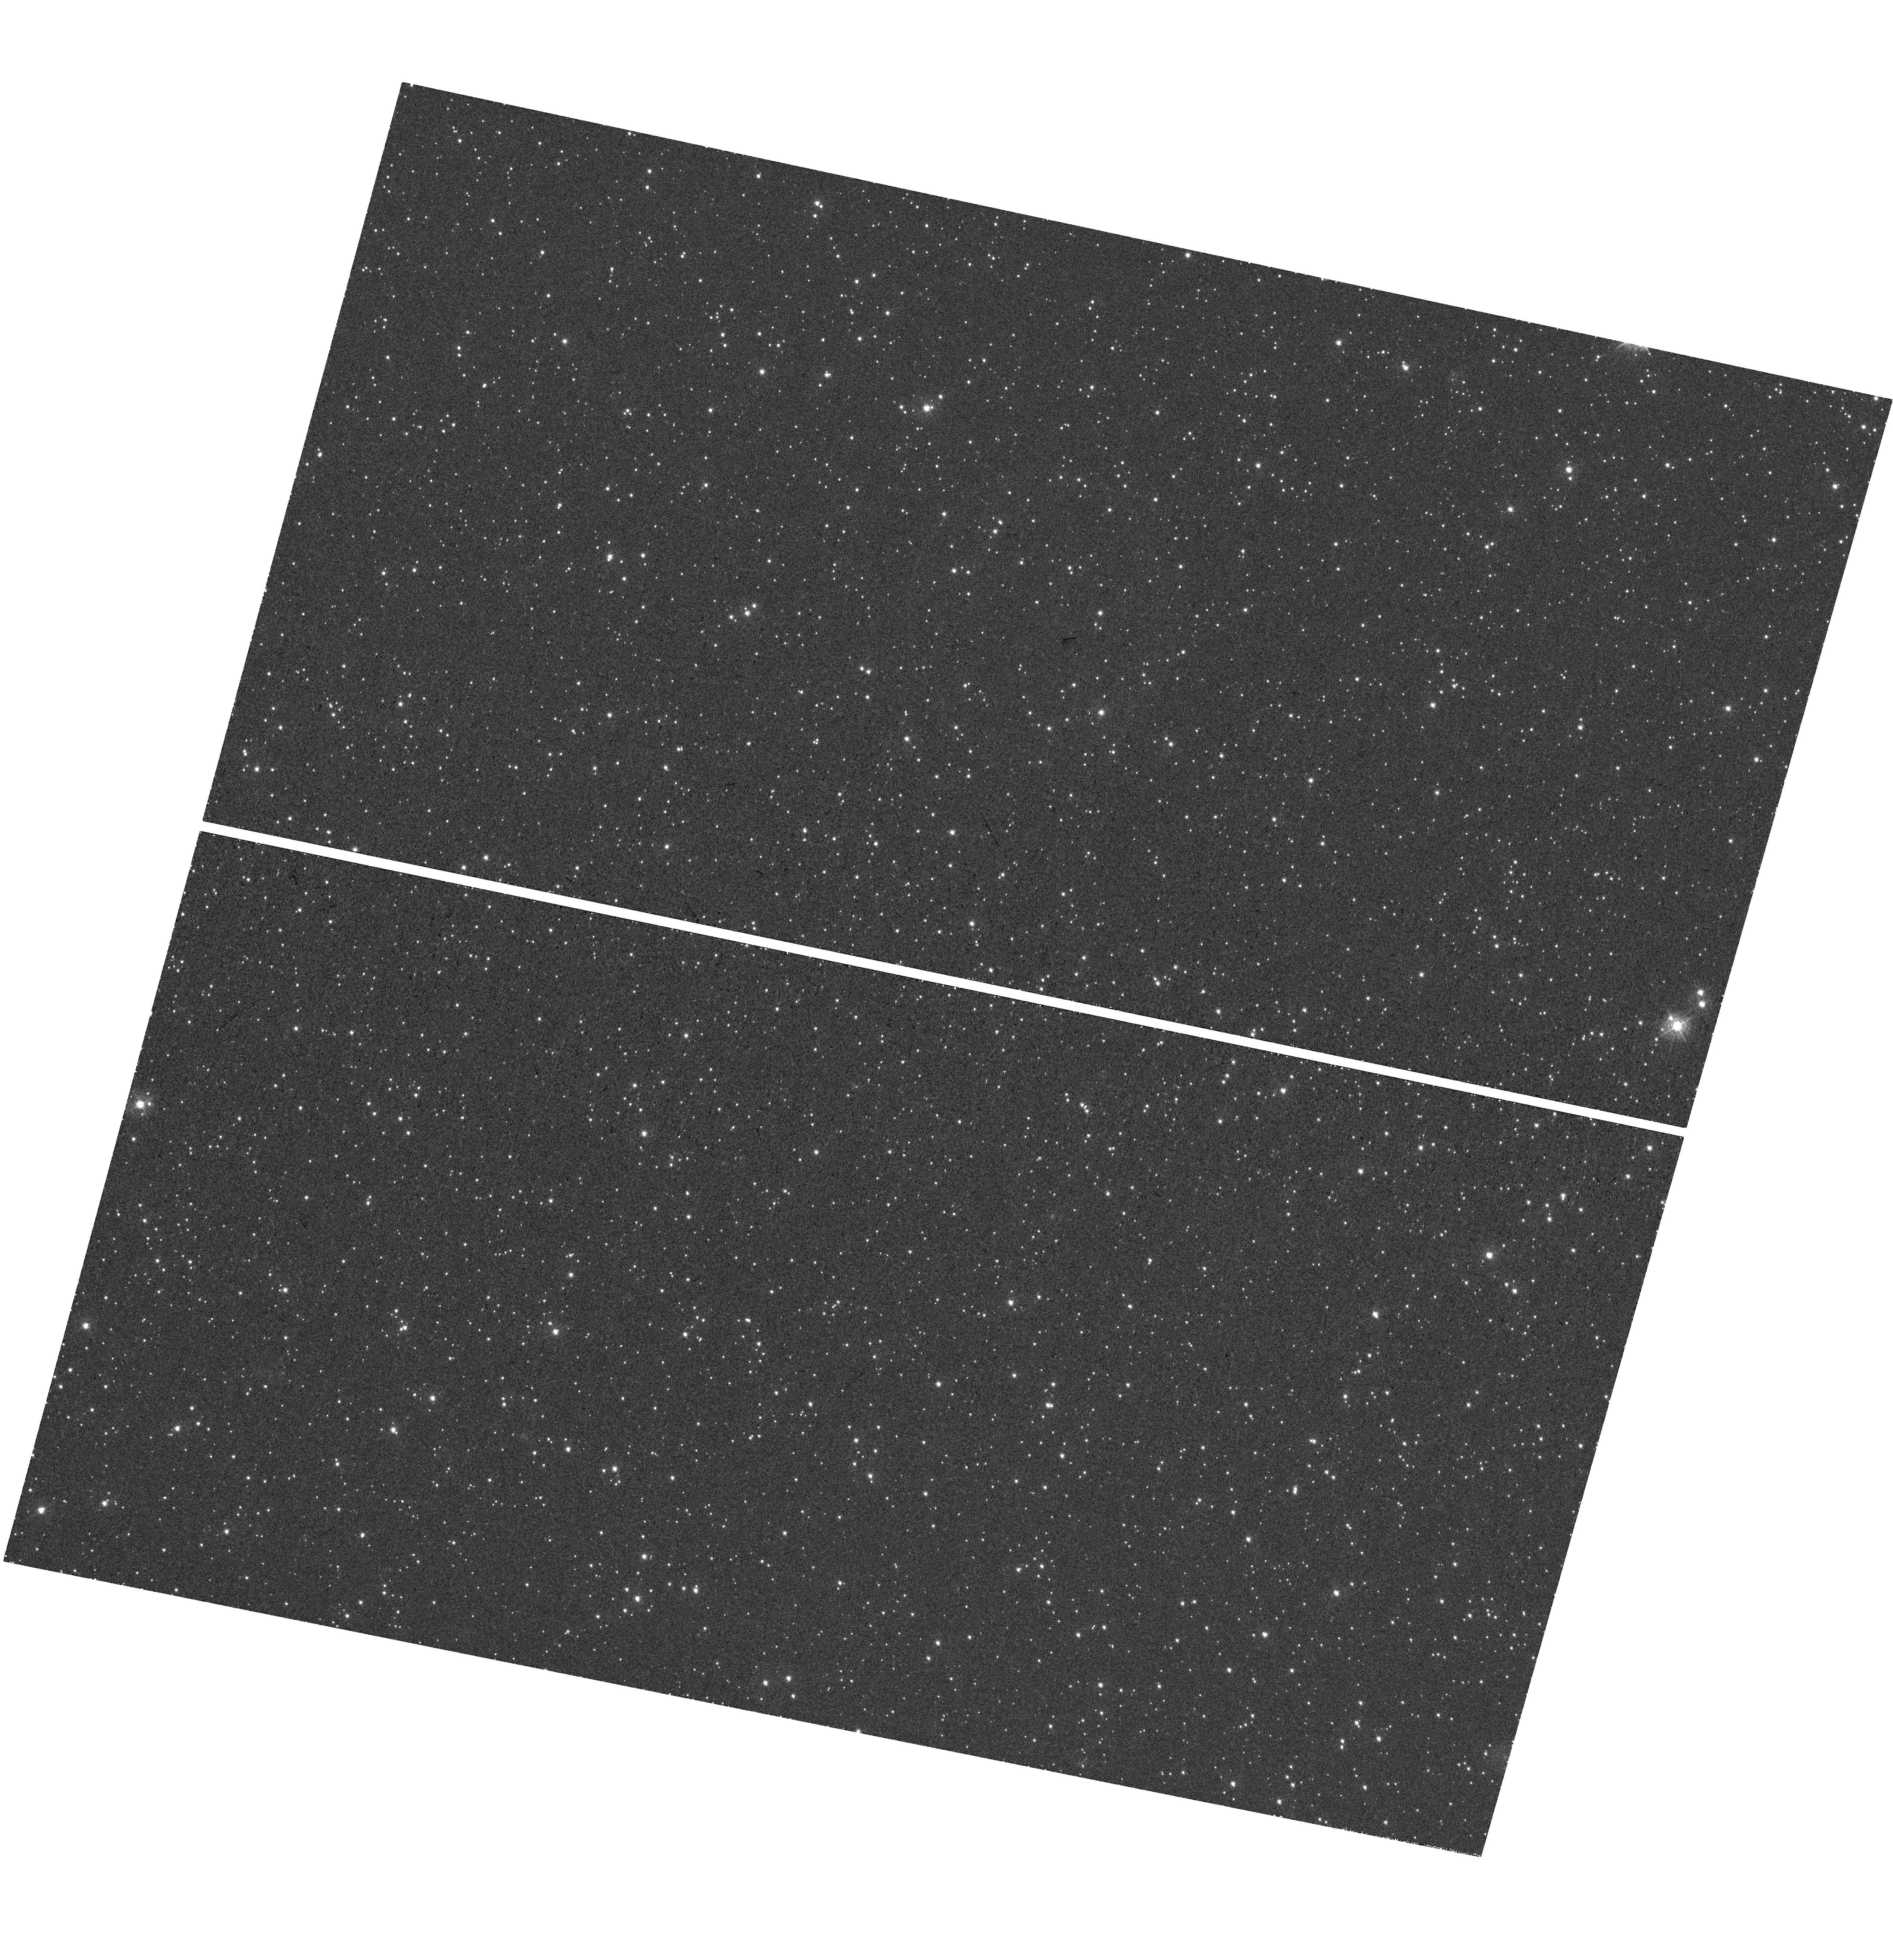
Target: SNR-0509-675. Instrument: WFC3/UVIS. Filter: F390M. Exposure: 47 min. Observation ID: hst_14800_01_wfc3_uvis_f390m_id7o01

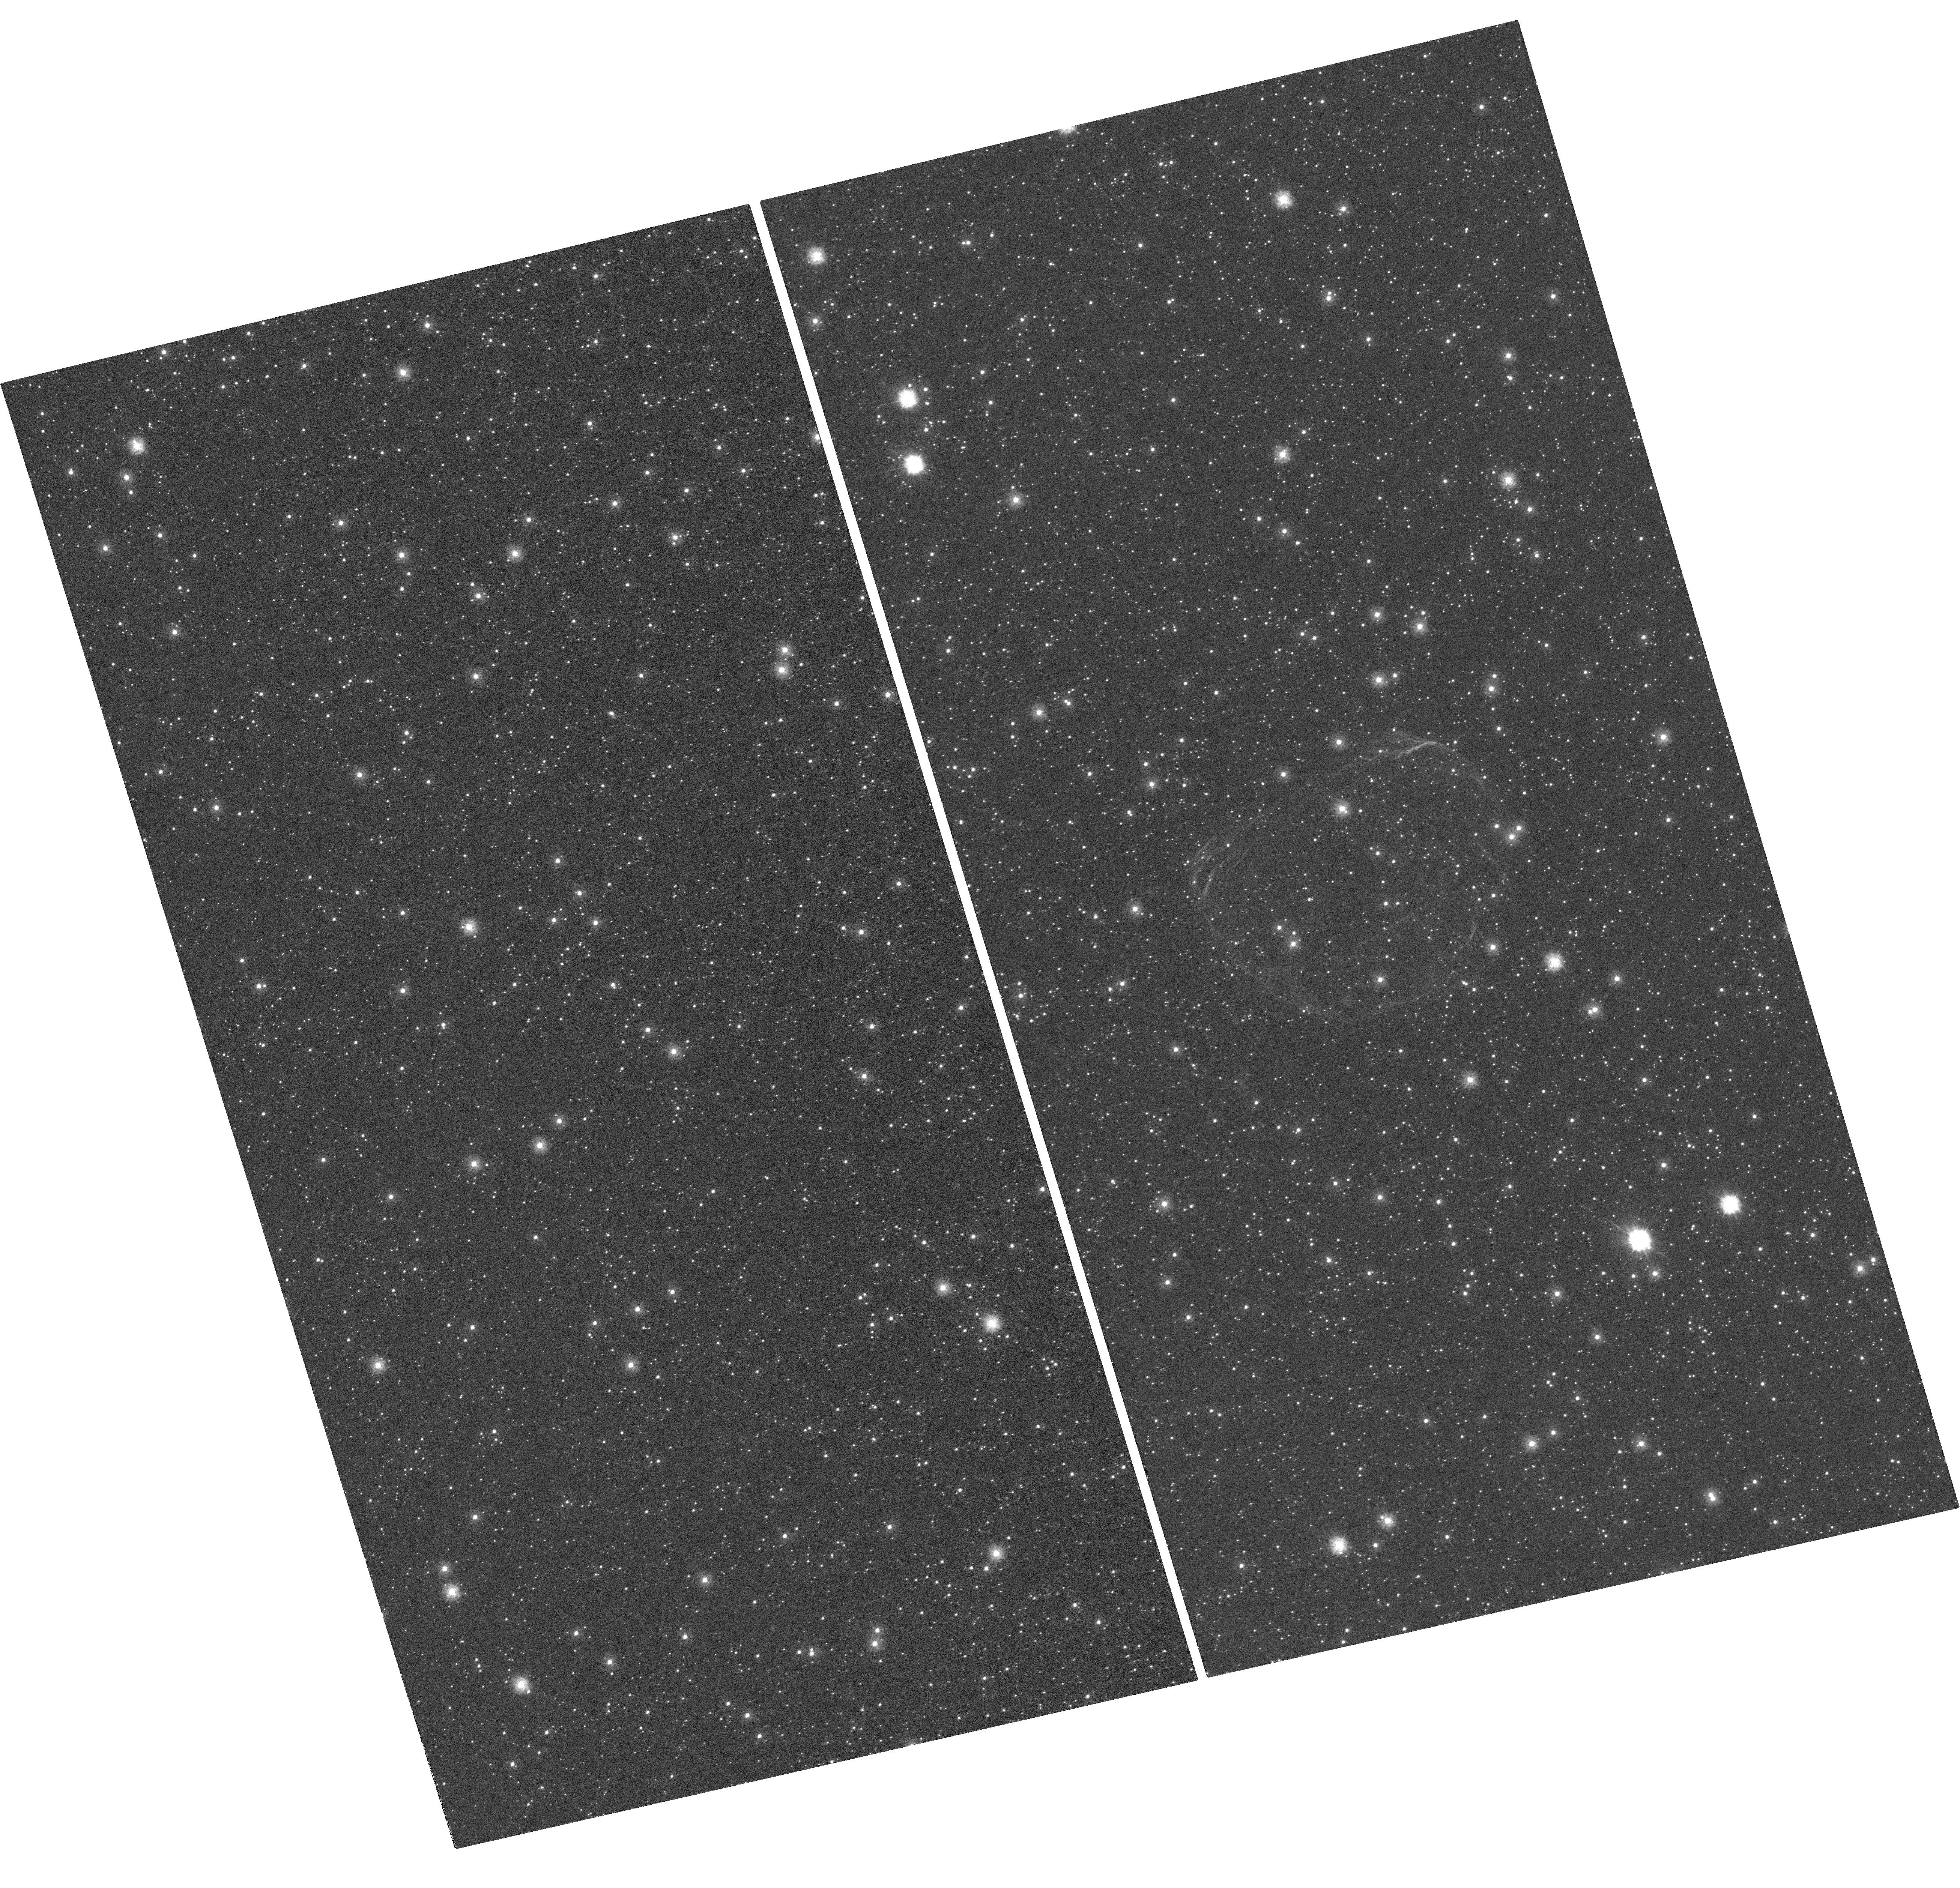
Target: SNR-0519-690. Instrument: WFC3/UVIS. Filter: F225W. Exposure: 1.6 h. Observation ID: hst_14800_02_wfc3_uvis_f225w_id7o02

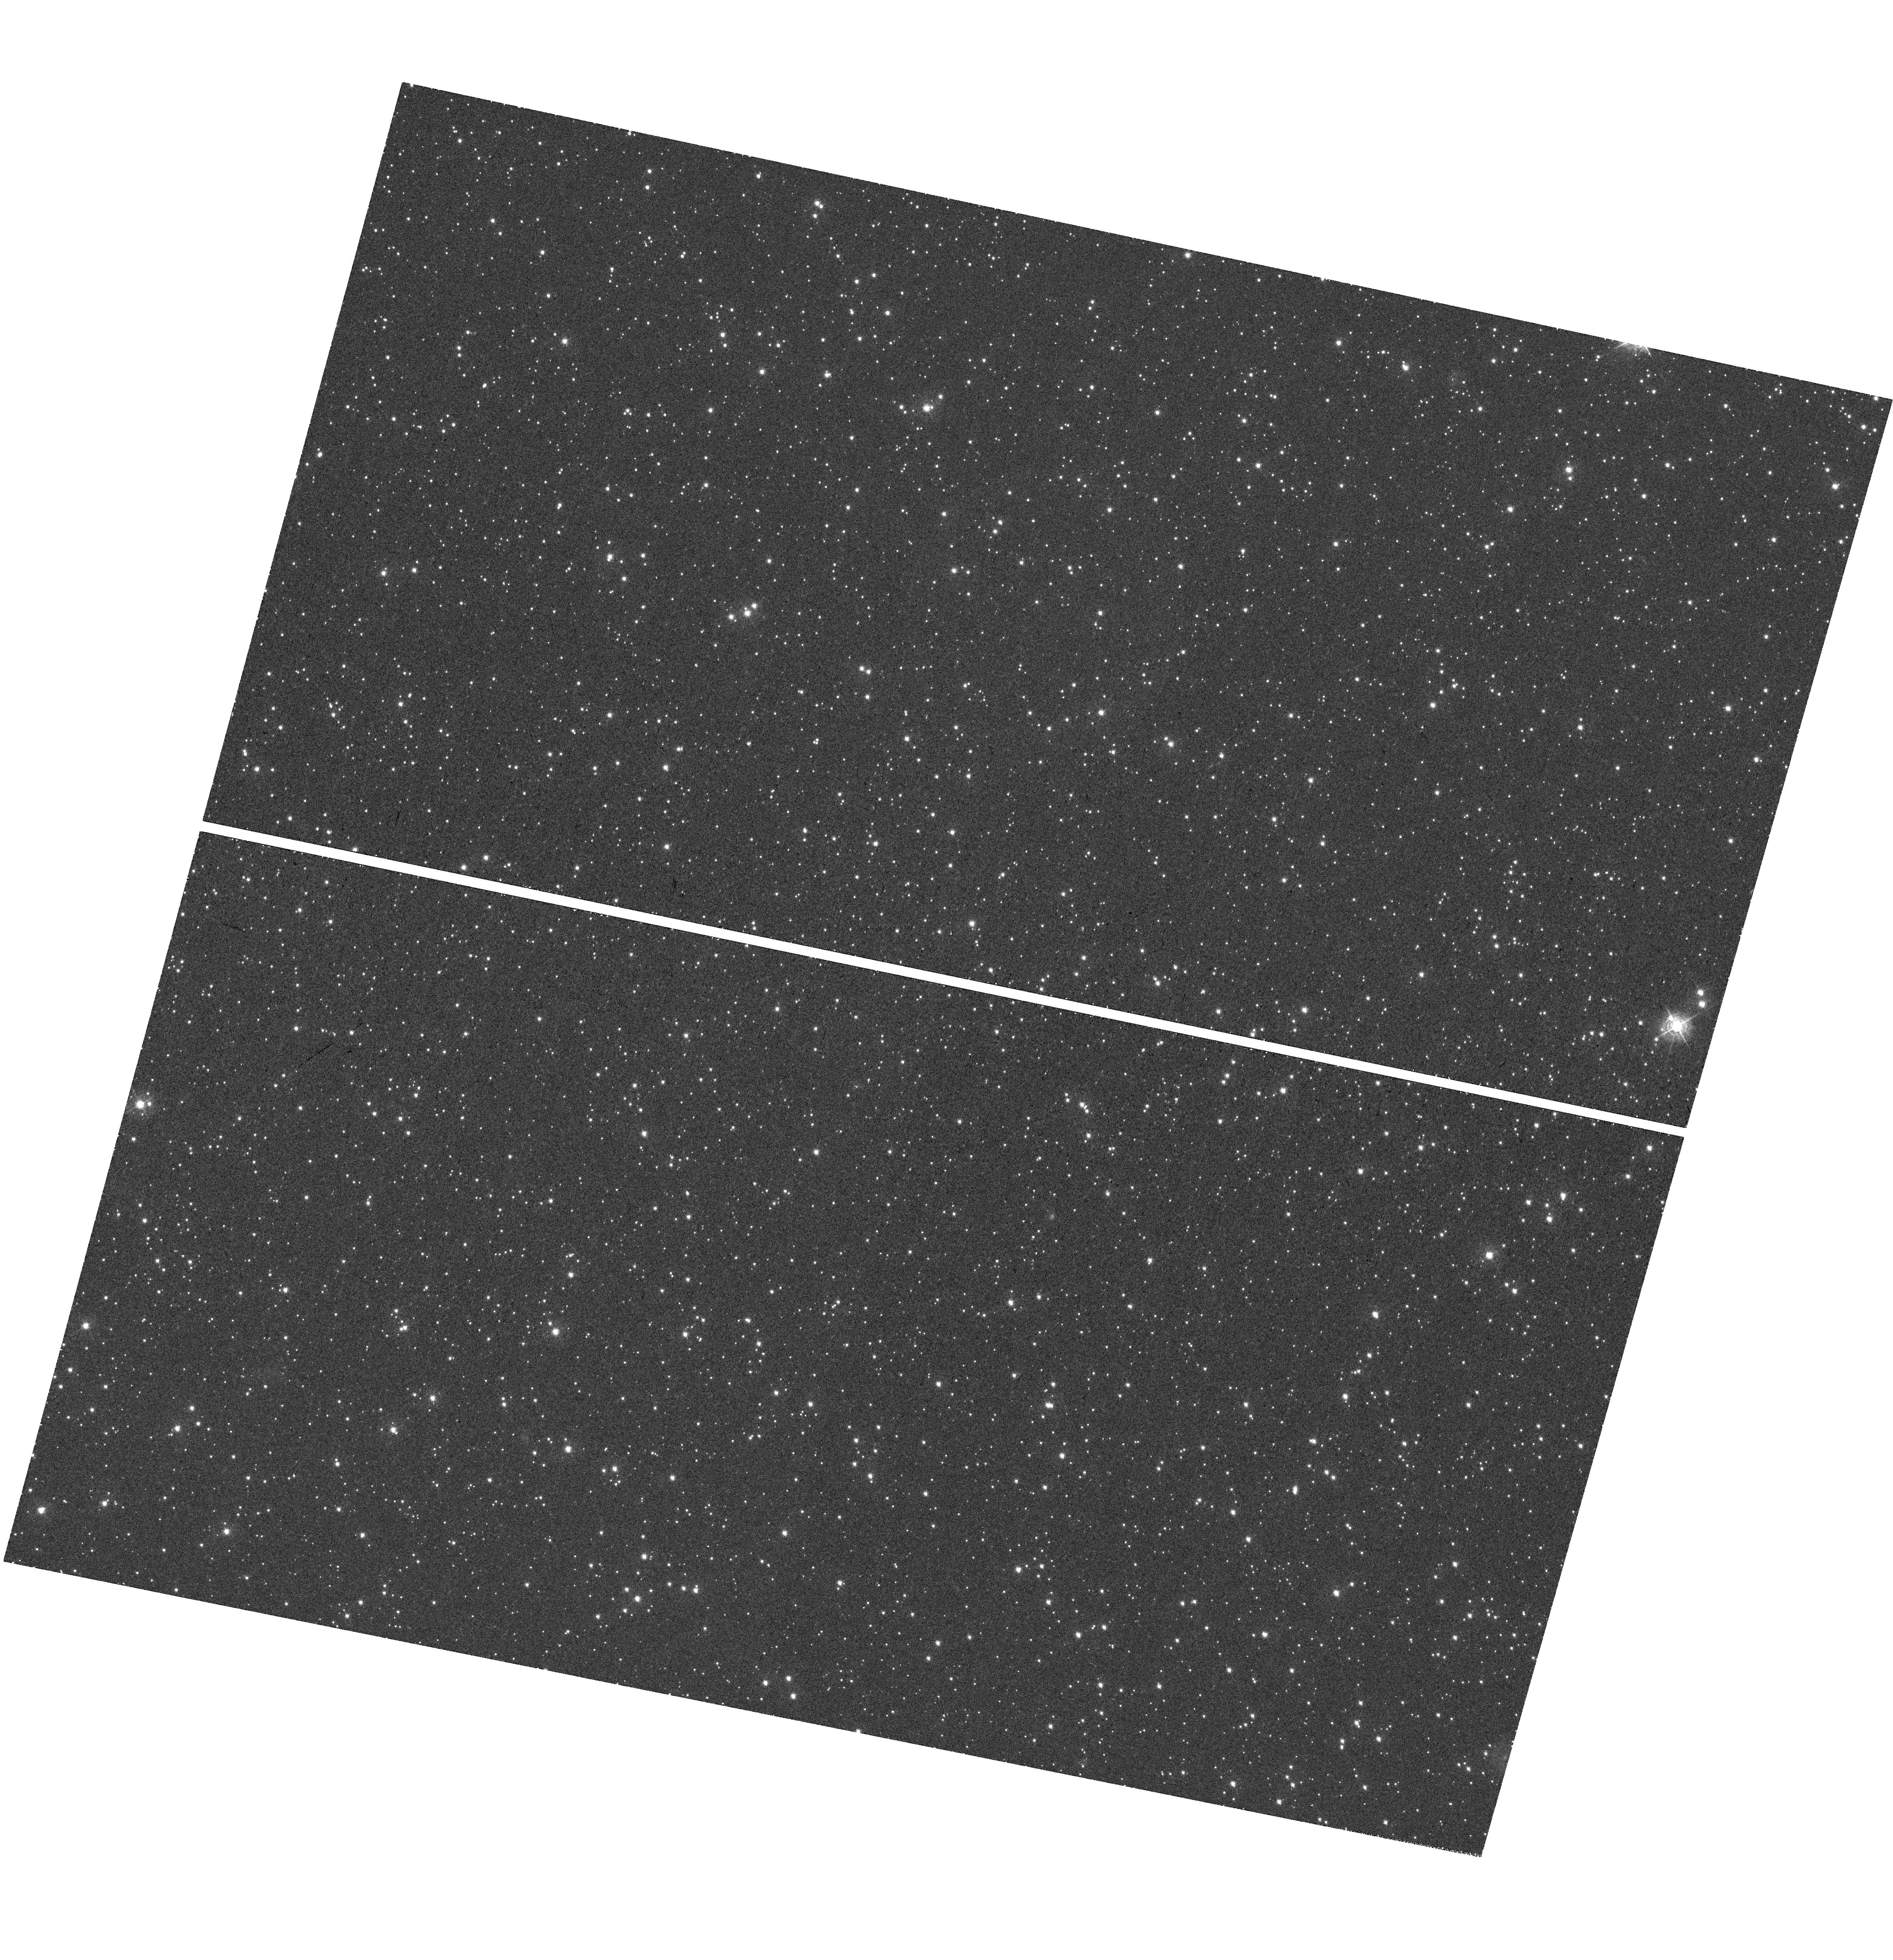
Target: SNR-0509-675. Instrument: WFC3/UVIS. Filter: F410M. Exposure: 48 min. Observation ID: hst_14800_01_wfc3_uvis_f410m_id7o01

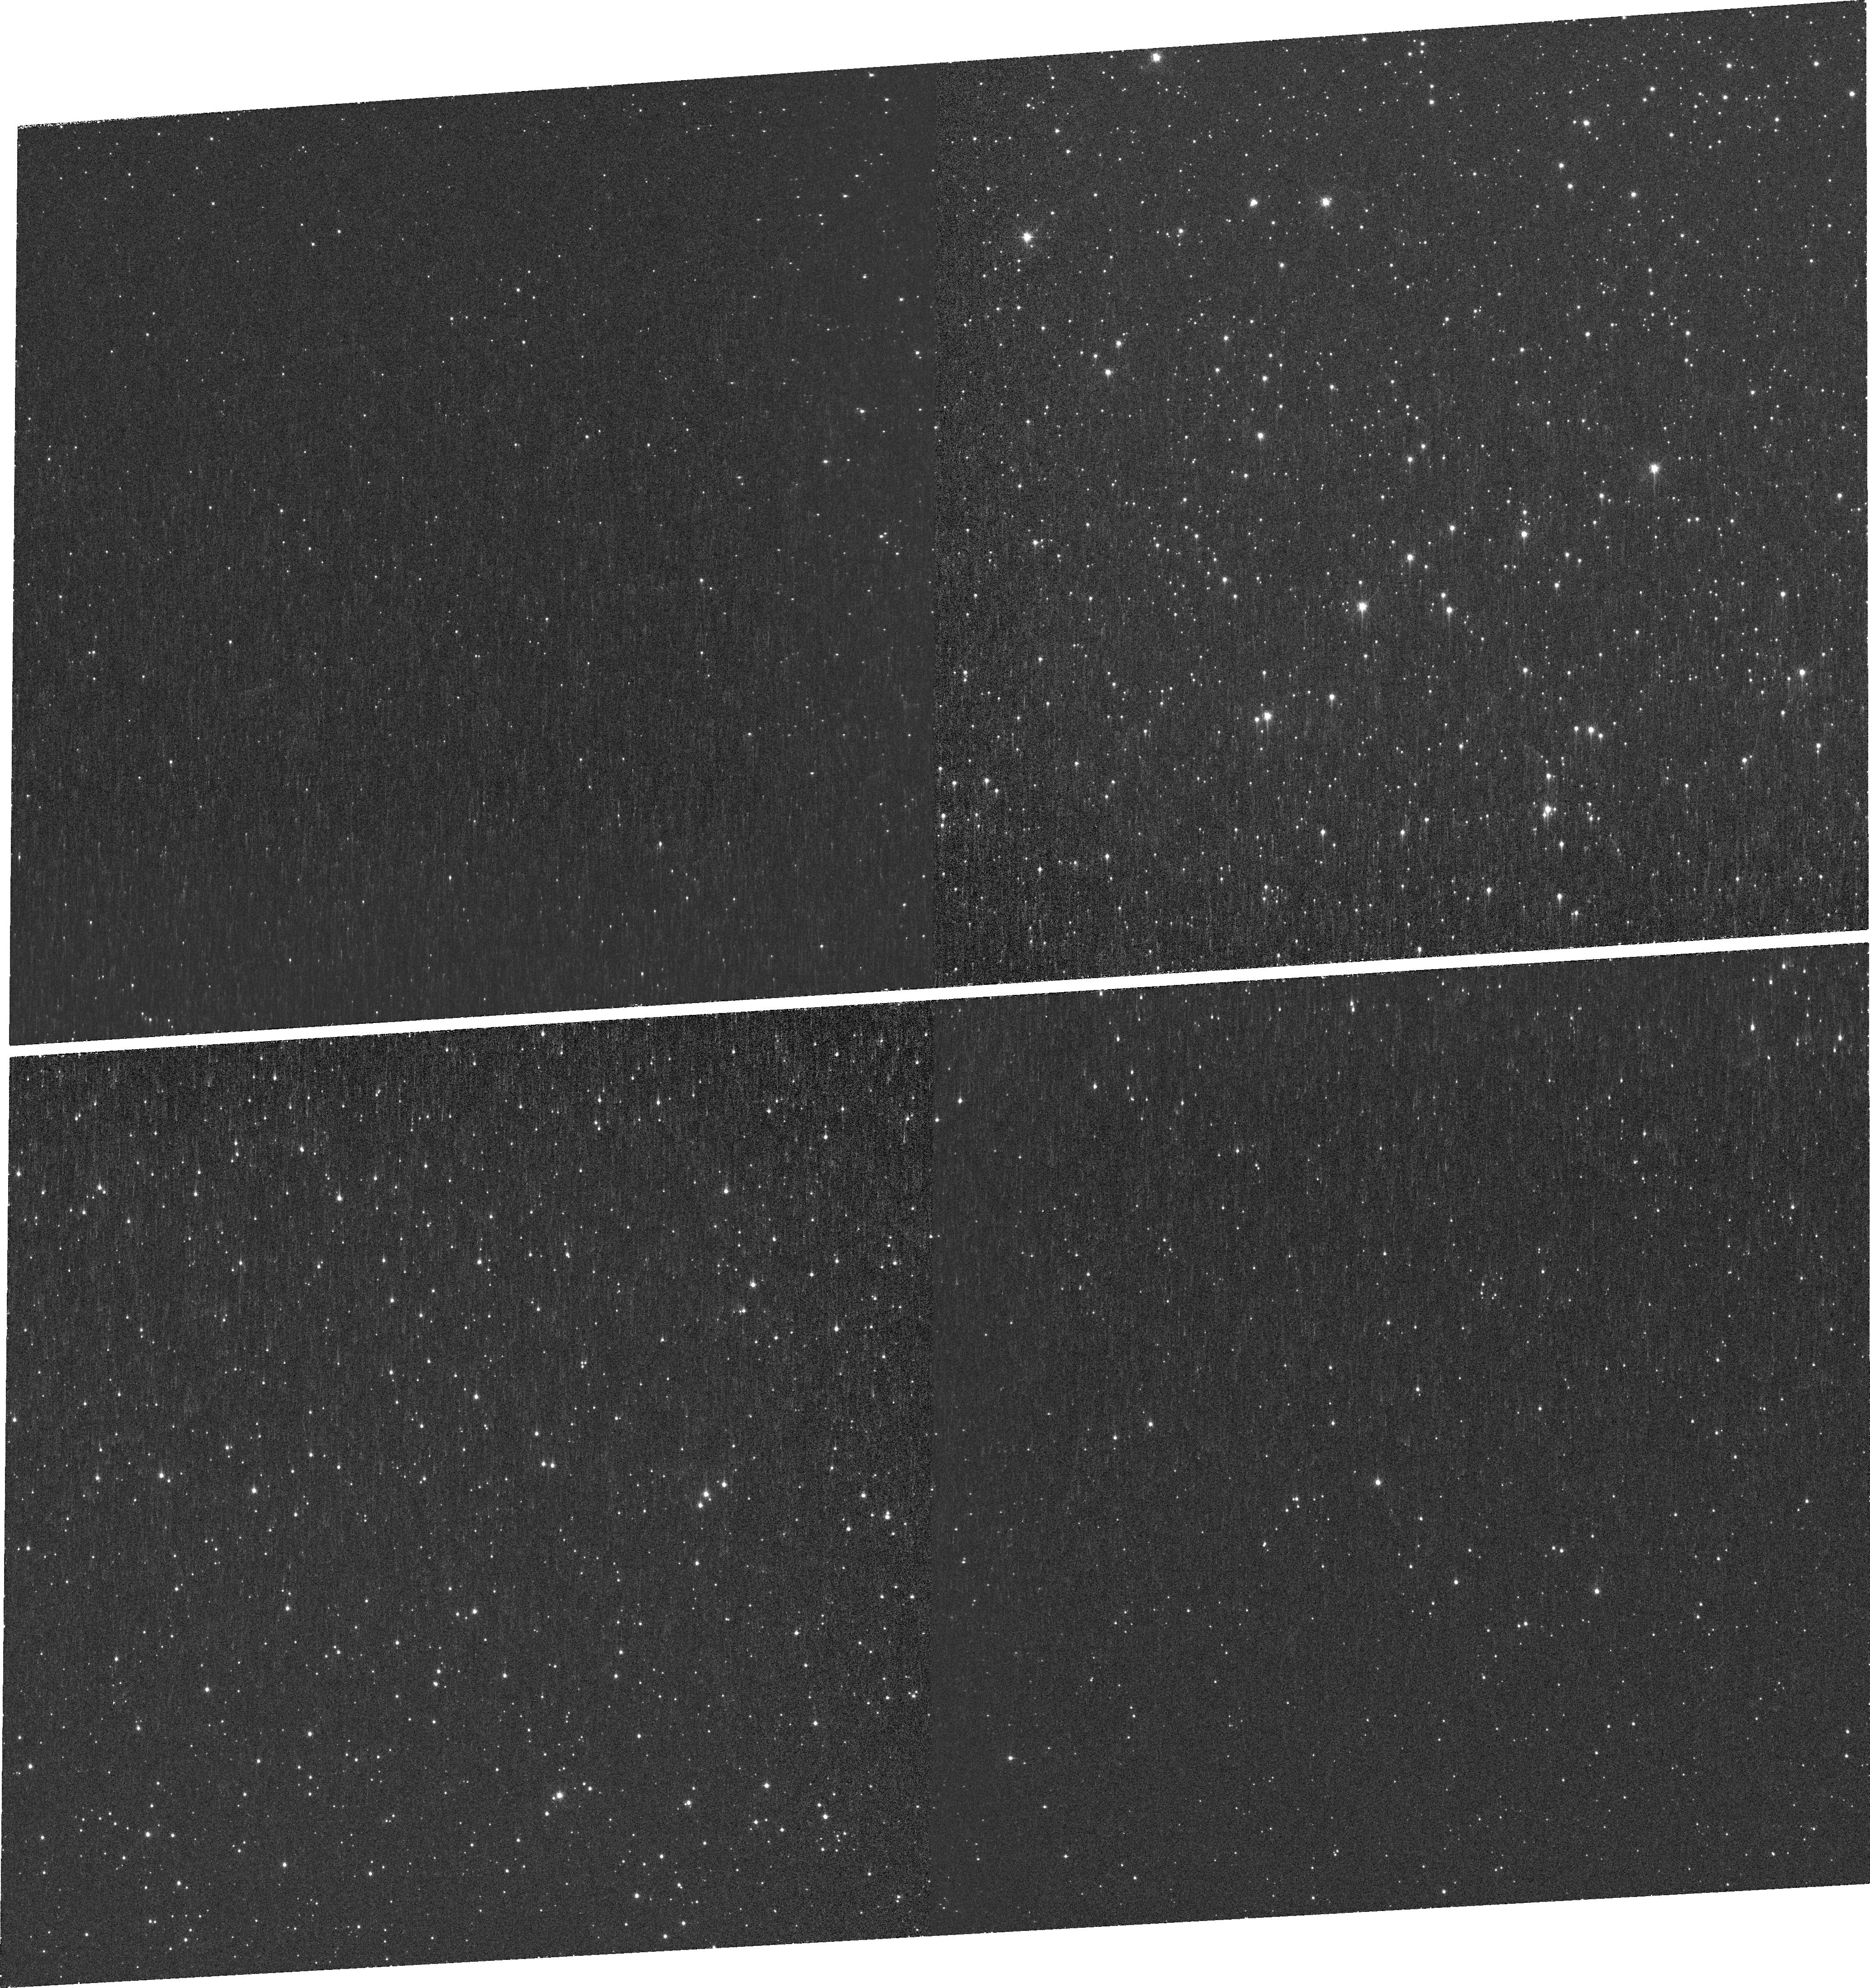
Target: SNR-0509-675. Instrument: WFC3/UVIS. Filter: FQ422M. Exposure: 48 min. Observation ID: id7o01030

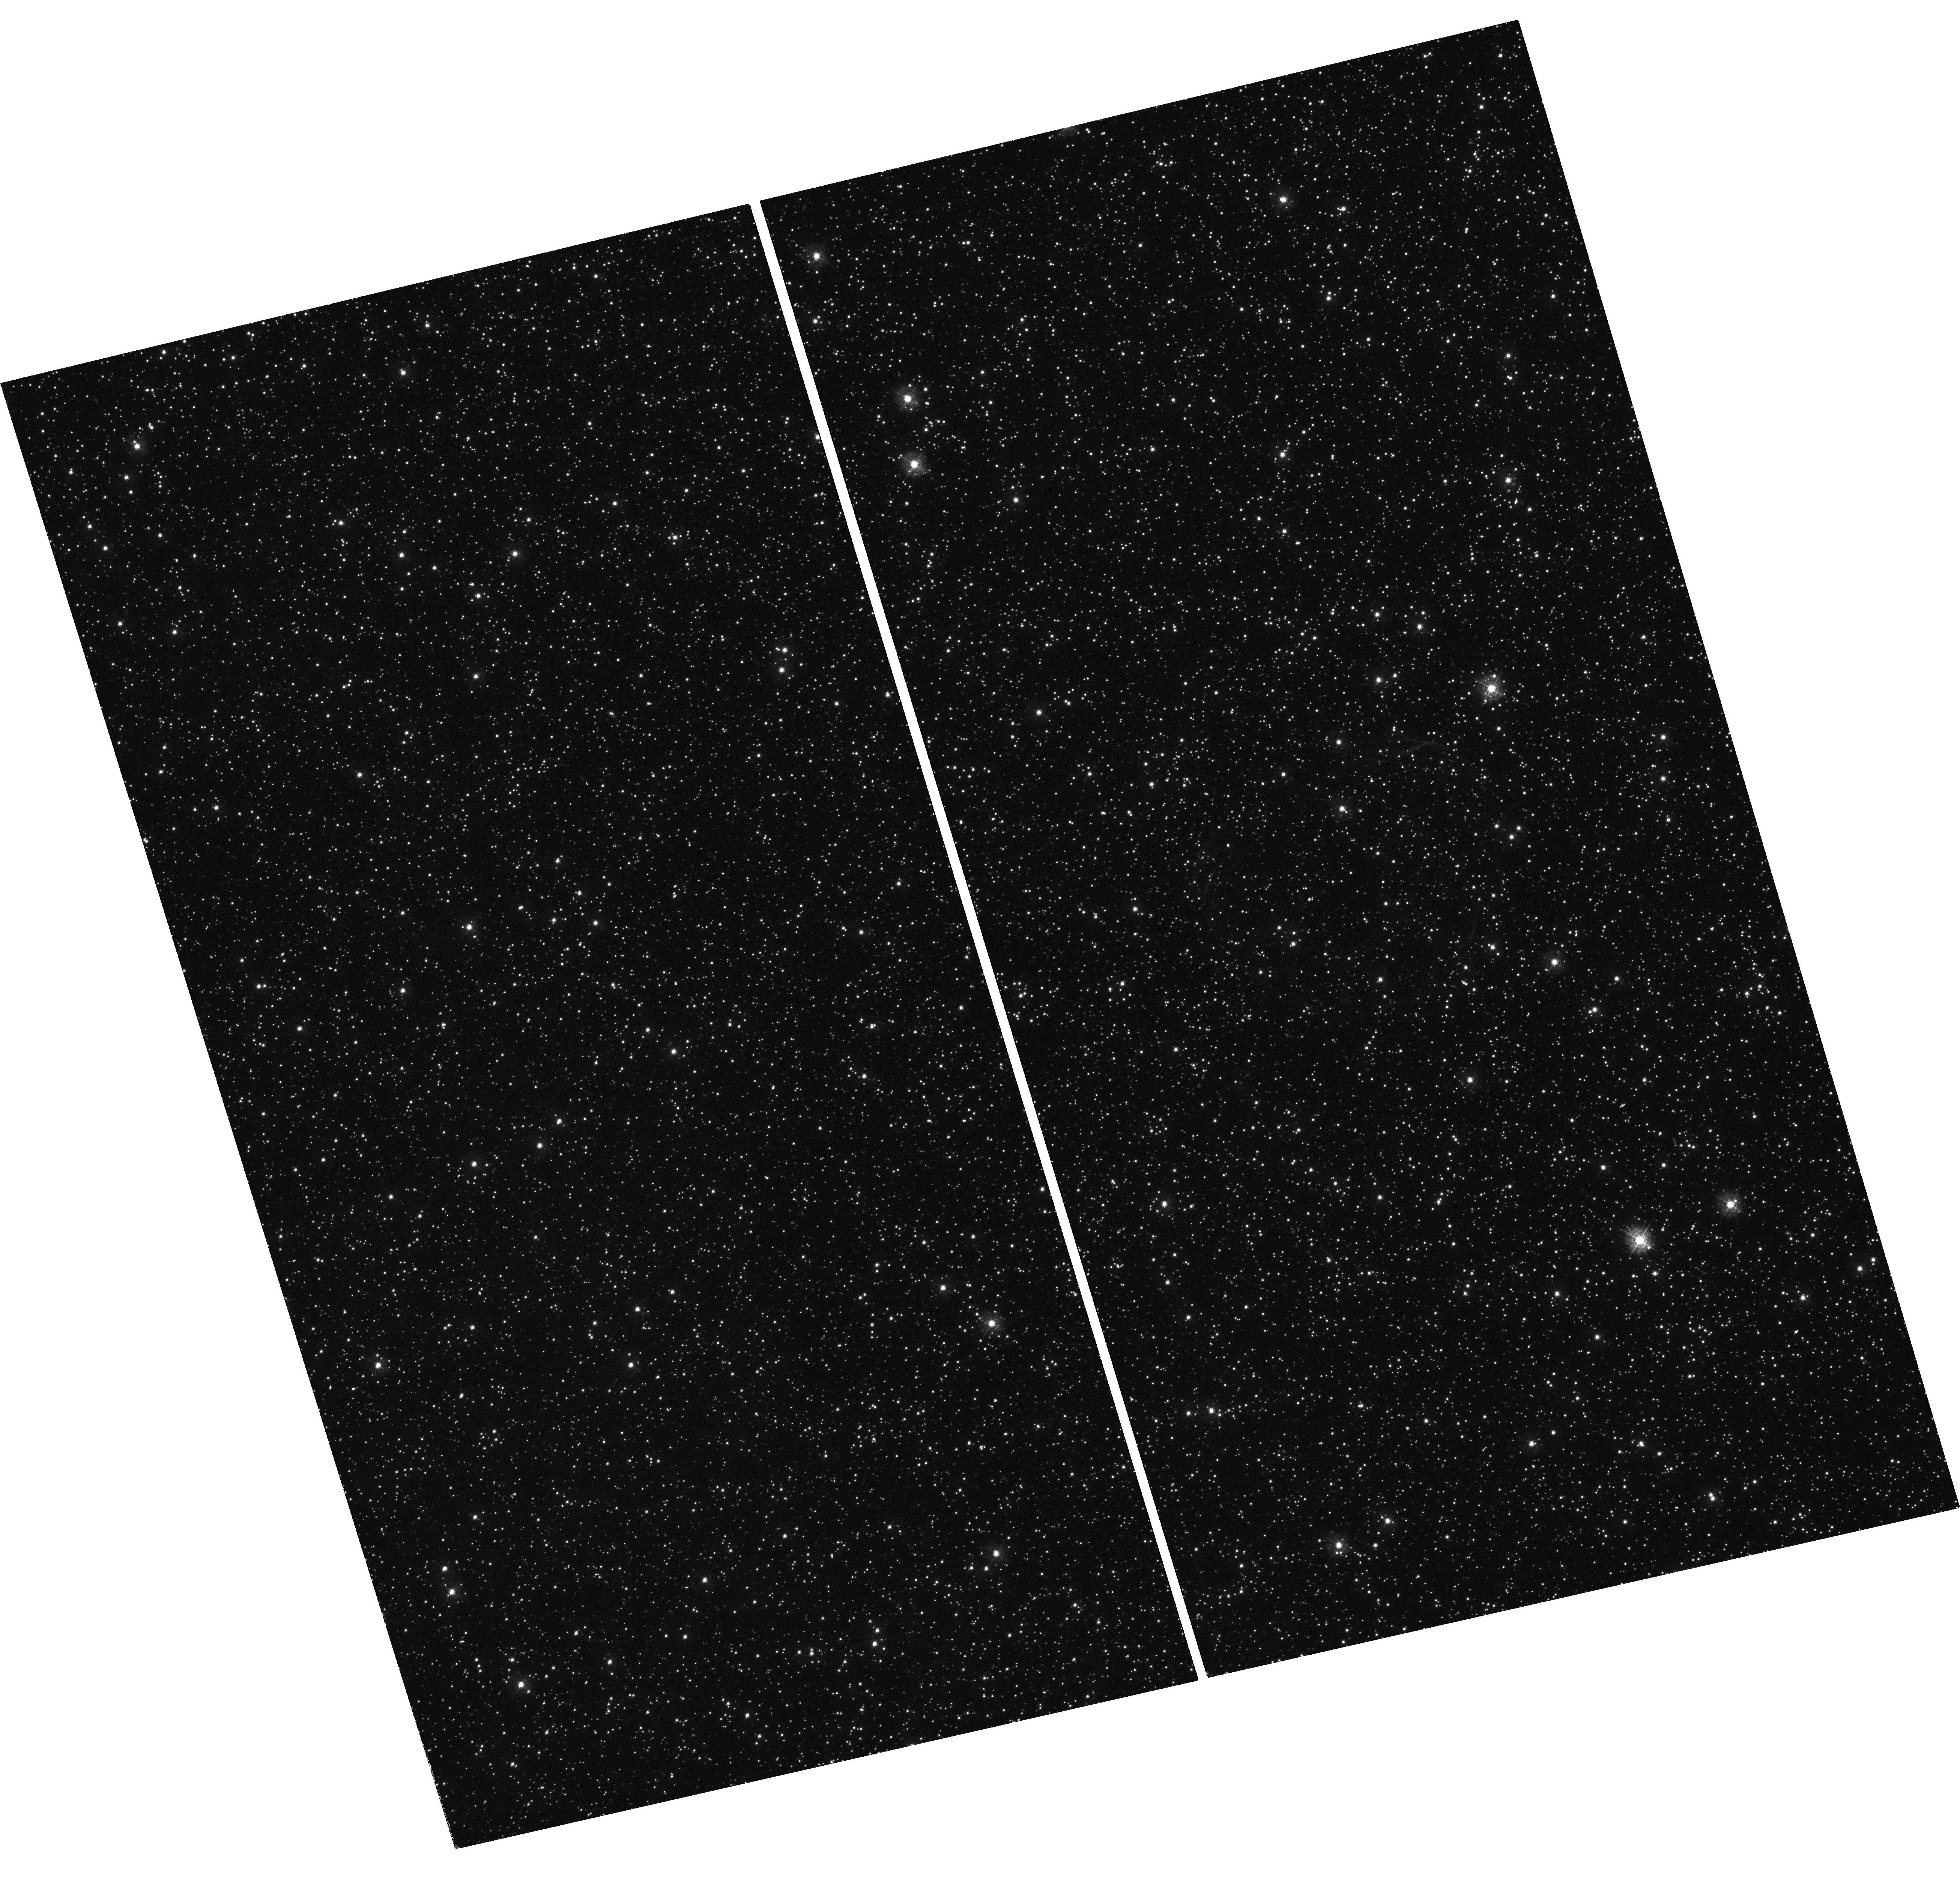
Target: SNR-0519-690. Instrument: WFC3/UVIS. Filter: F336W. Exposure: 48 min. Observation ID: hst_14800_02_wfc3_uvis_f336w_id7o02

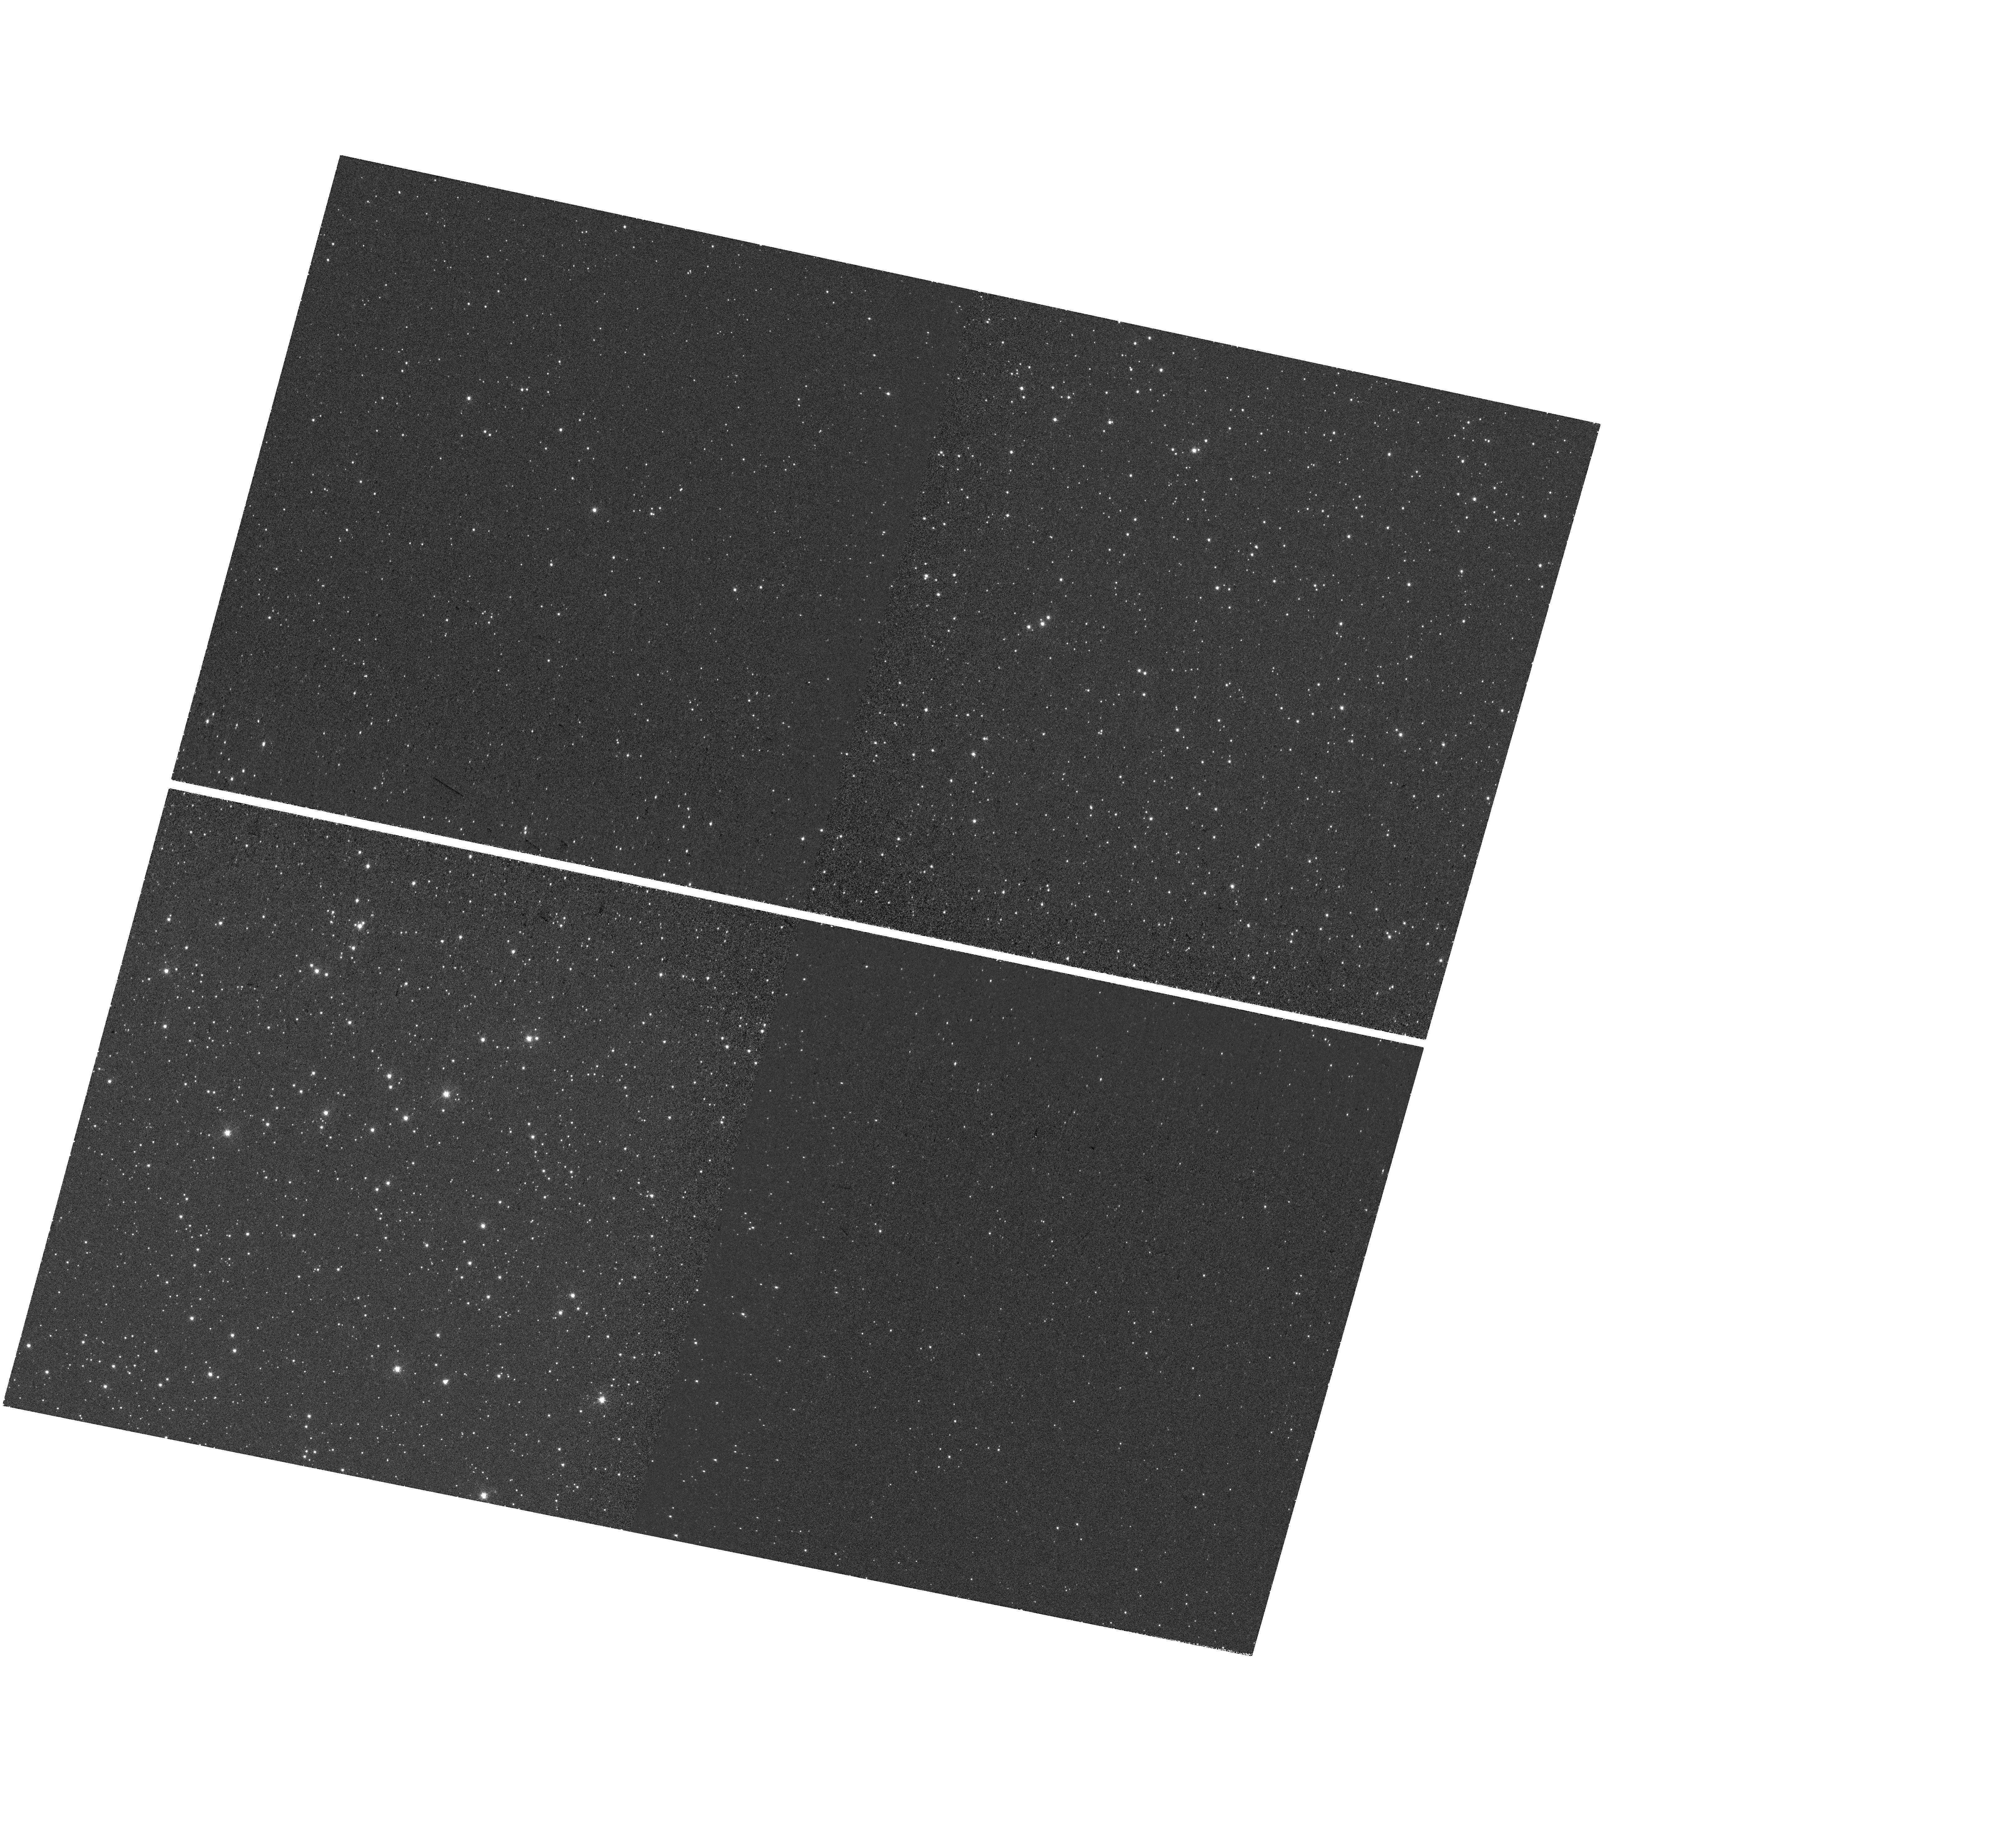
Target: SNR-0509-675. Instrument: WFC3/UVIS. Filter: FQ387N. Exposure: 48 min. Observation ID: hst_14800_01_wfc3_uvis_fq422m_id7o01

Mapping Calcium Rich Ejecta in Two Type Ia Supernovae (PI: Fesen, Robert A.)

Type Ia supernovae (SNe Ia) are thermonuclear explosions of white dwarfs (WDs) in close binary systems with either a non-degenerate or WD companion. SN Ia explosion computations are quite challenging, involving a complex interplay of turbulent hydrodynamics, nuclear burning, conduction, radiative transfer in iron-group rich material and possibly magnetic fields leading to significant uncertainties. Several key questions about expansion asymmetries and the overall characteristics of SNe Ia could be resolved if one could obtain direct observations of the internal kinematics and elemental distributions of young SN Ia remnants. We propose to use WFC3/UVIS to obtain images of the normal Type Ia supernova remnant 0519-69.0 and the overluminous Type Ia supernova remnant 0509-67.5 in the LMC. The Ca II on-band F390M filter and off-band F336W and FQ422M filters will be used to determine the spatial extent and density distributions of the Ca-rich ejecta via resonance line absorption. Differences in the observed on and off band Ca II fluxes for LMC stars located behind these young 400 - 600 yr old remnants will yield calcium column density estimates for multiple lines-of-sight within these remnants. These results will be compared to the calcium distribution seen in SN 1885, a subluminous SN Ia in M31, already imaged by HST. The resulting calcium density distribution maps for both a normal and overluminous SN Ia events will provide powerful insights regarding the structure and kinematics of calcium-rich ejecta in three different type Ia subclass events, and unique empirical data with which to test current SN Ia explosion models.